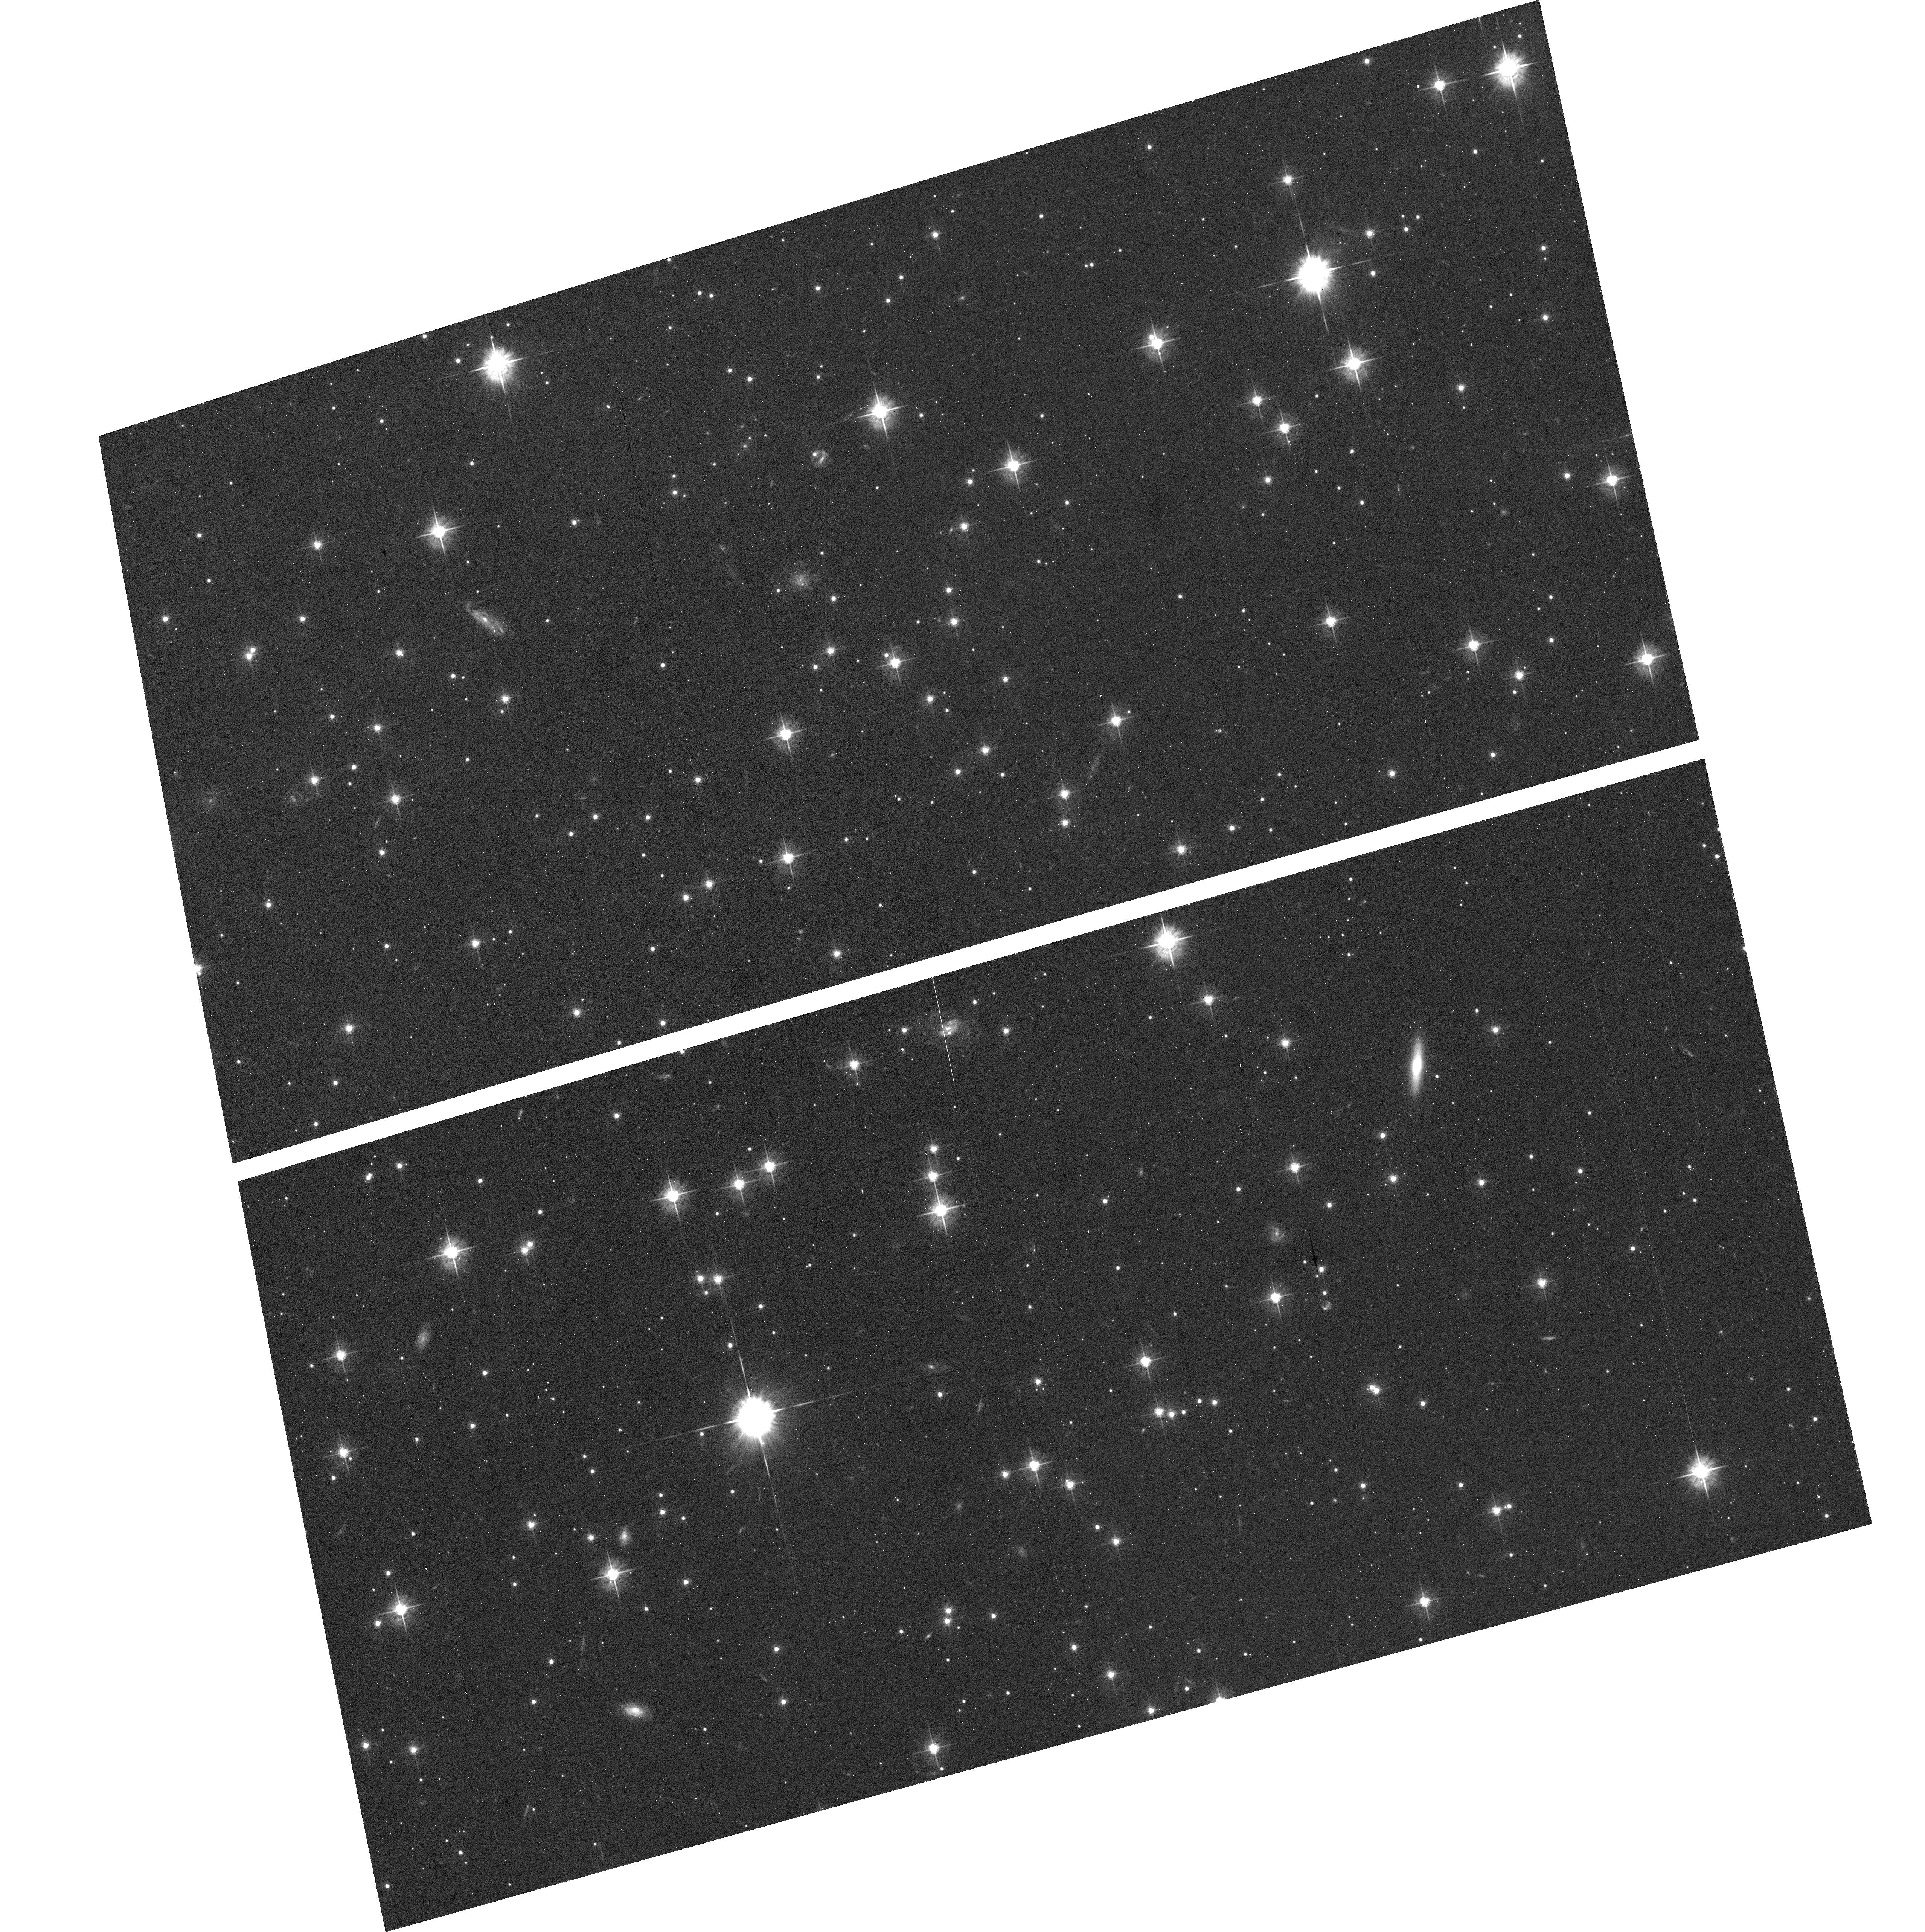
Target: SN-1006. Instrument: ACS/WFC. Filter: F555W. Exposure: 42 min. Observation ID: hst_10098_10_acs_wfc_f555w_j8yw10

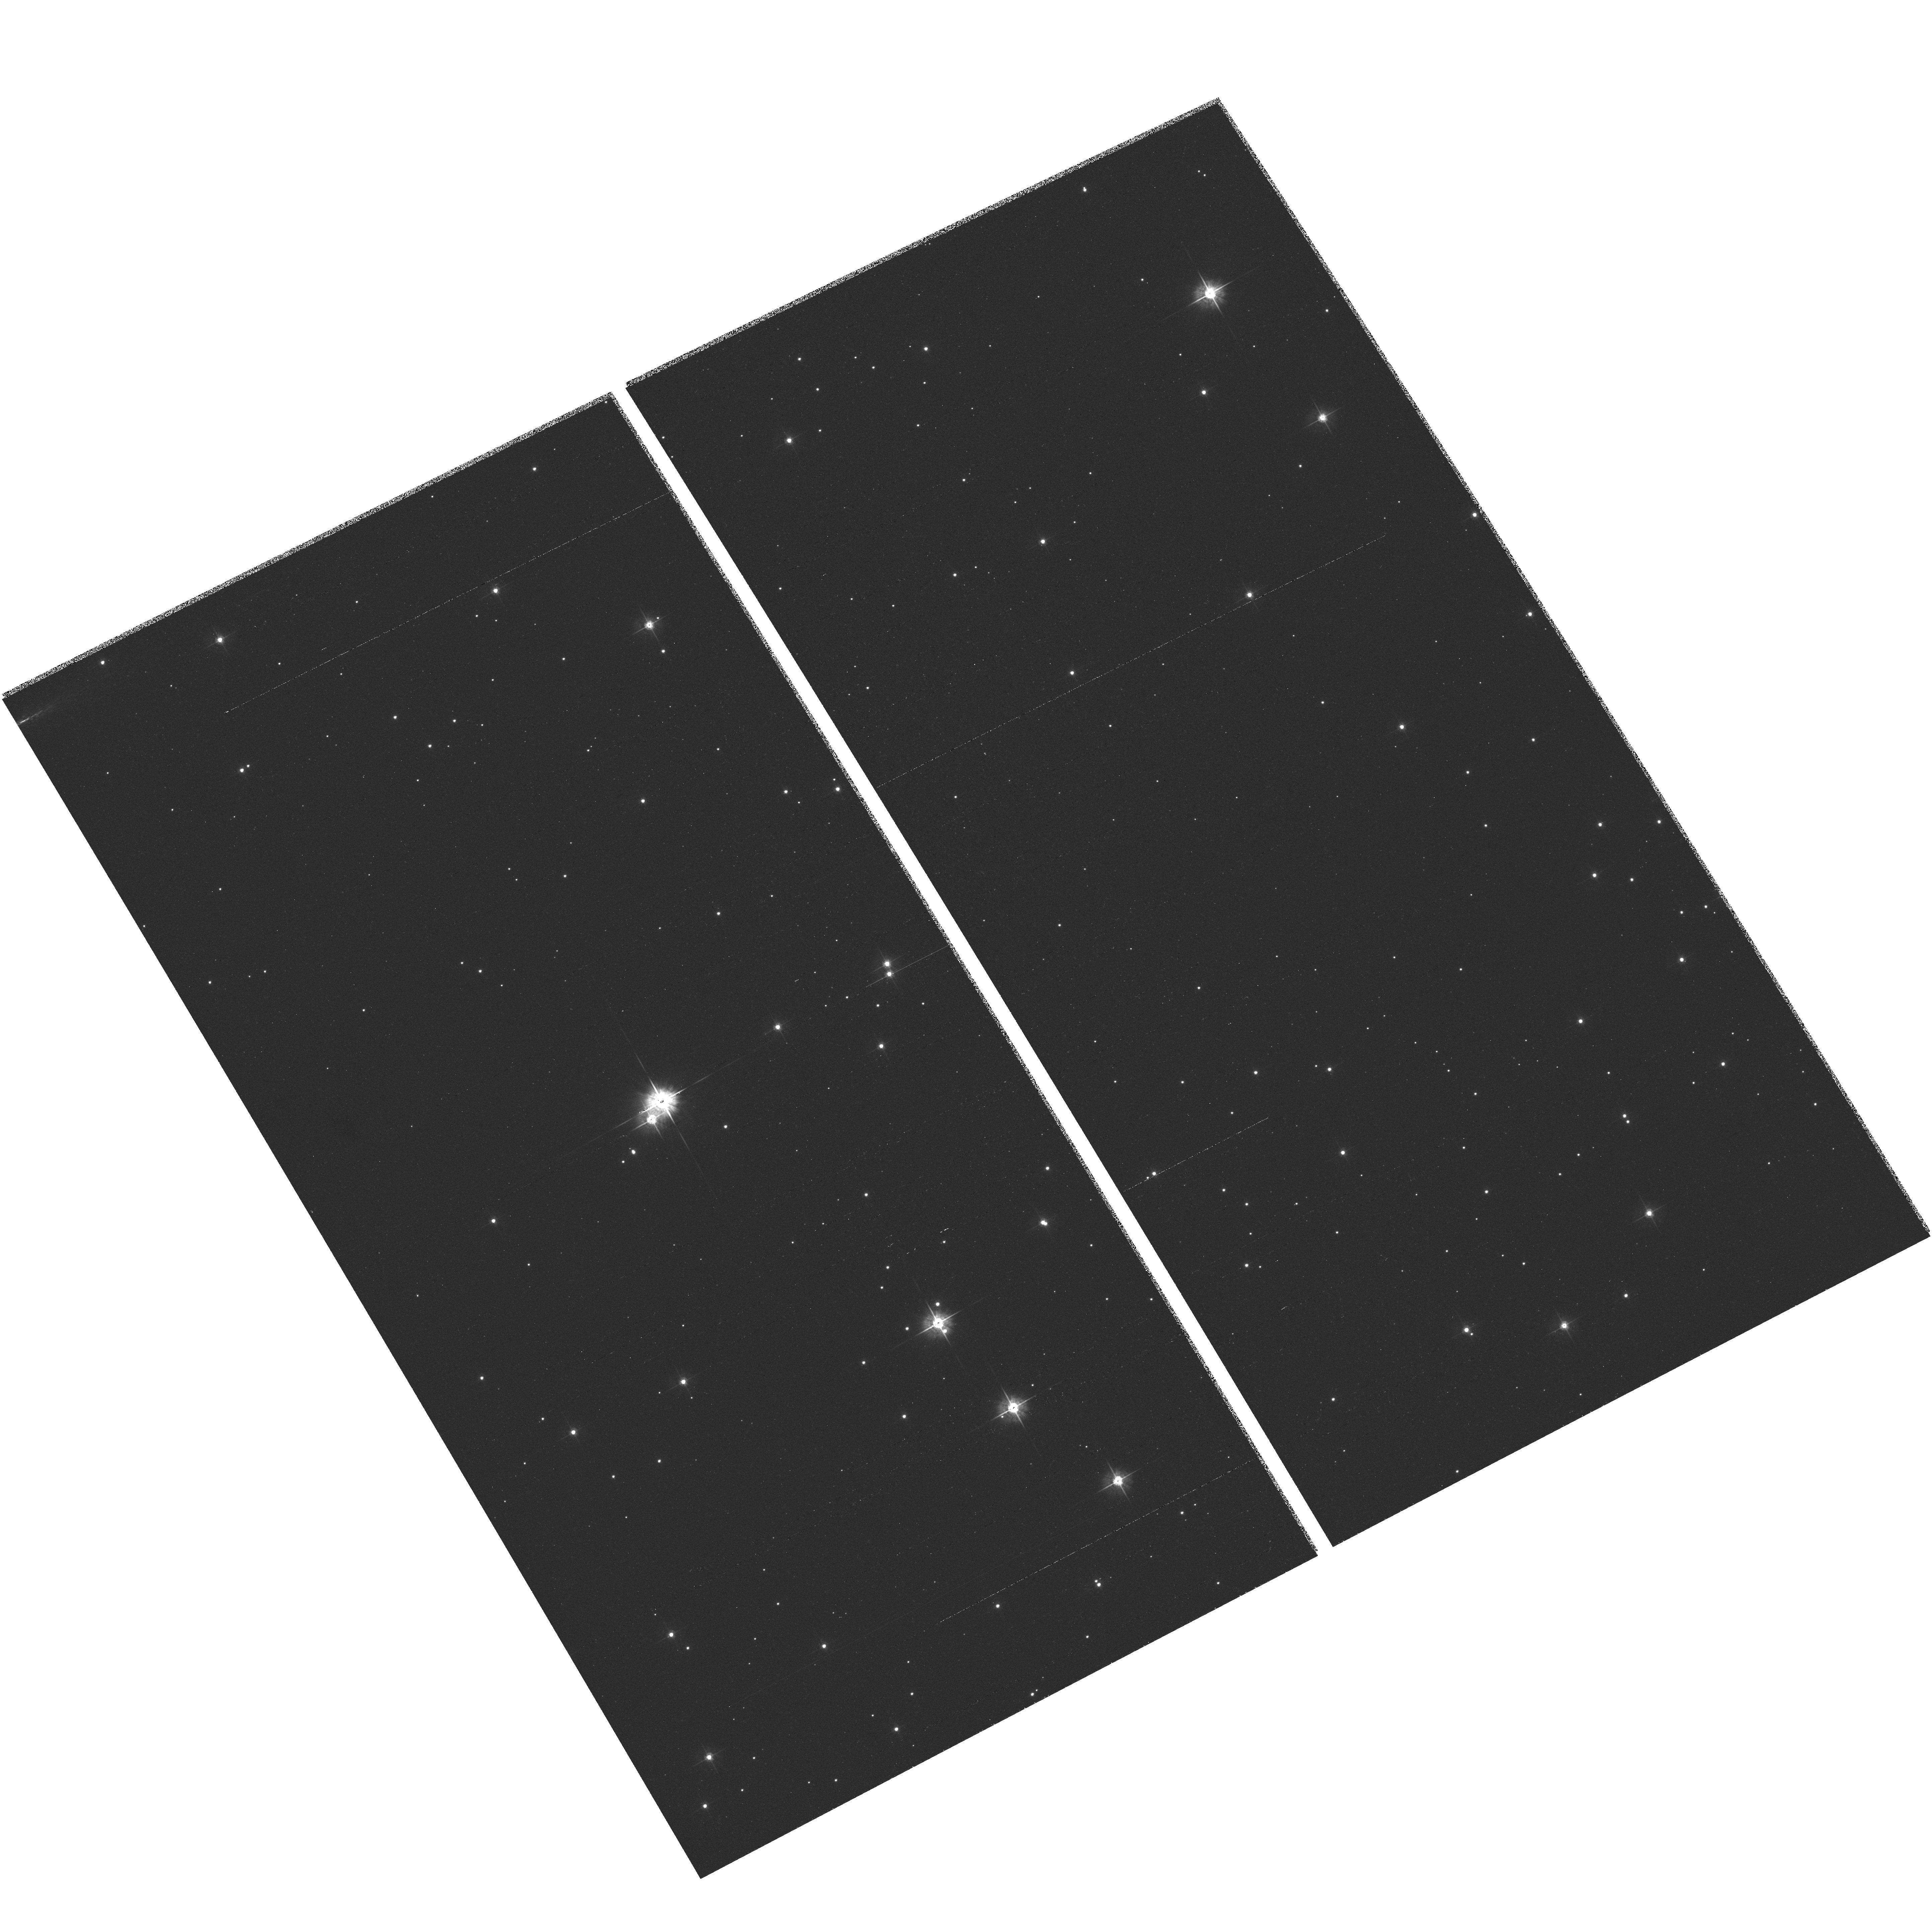
Target: SN-1572A-ACS. Instrument: ACS/WFC. Filter: F555W. Exposure: 25 min. Observation ID: hst_10098_08_acs_wfc_f555w_j8yw08

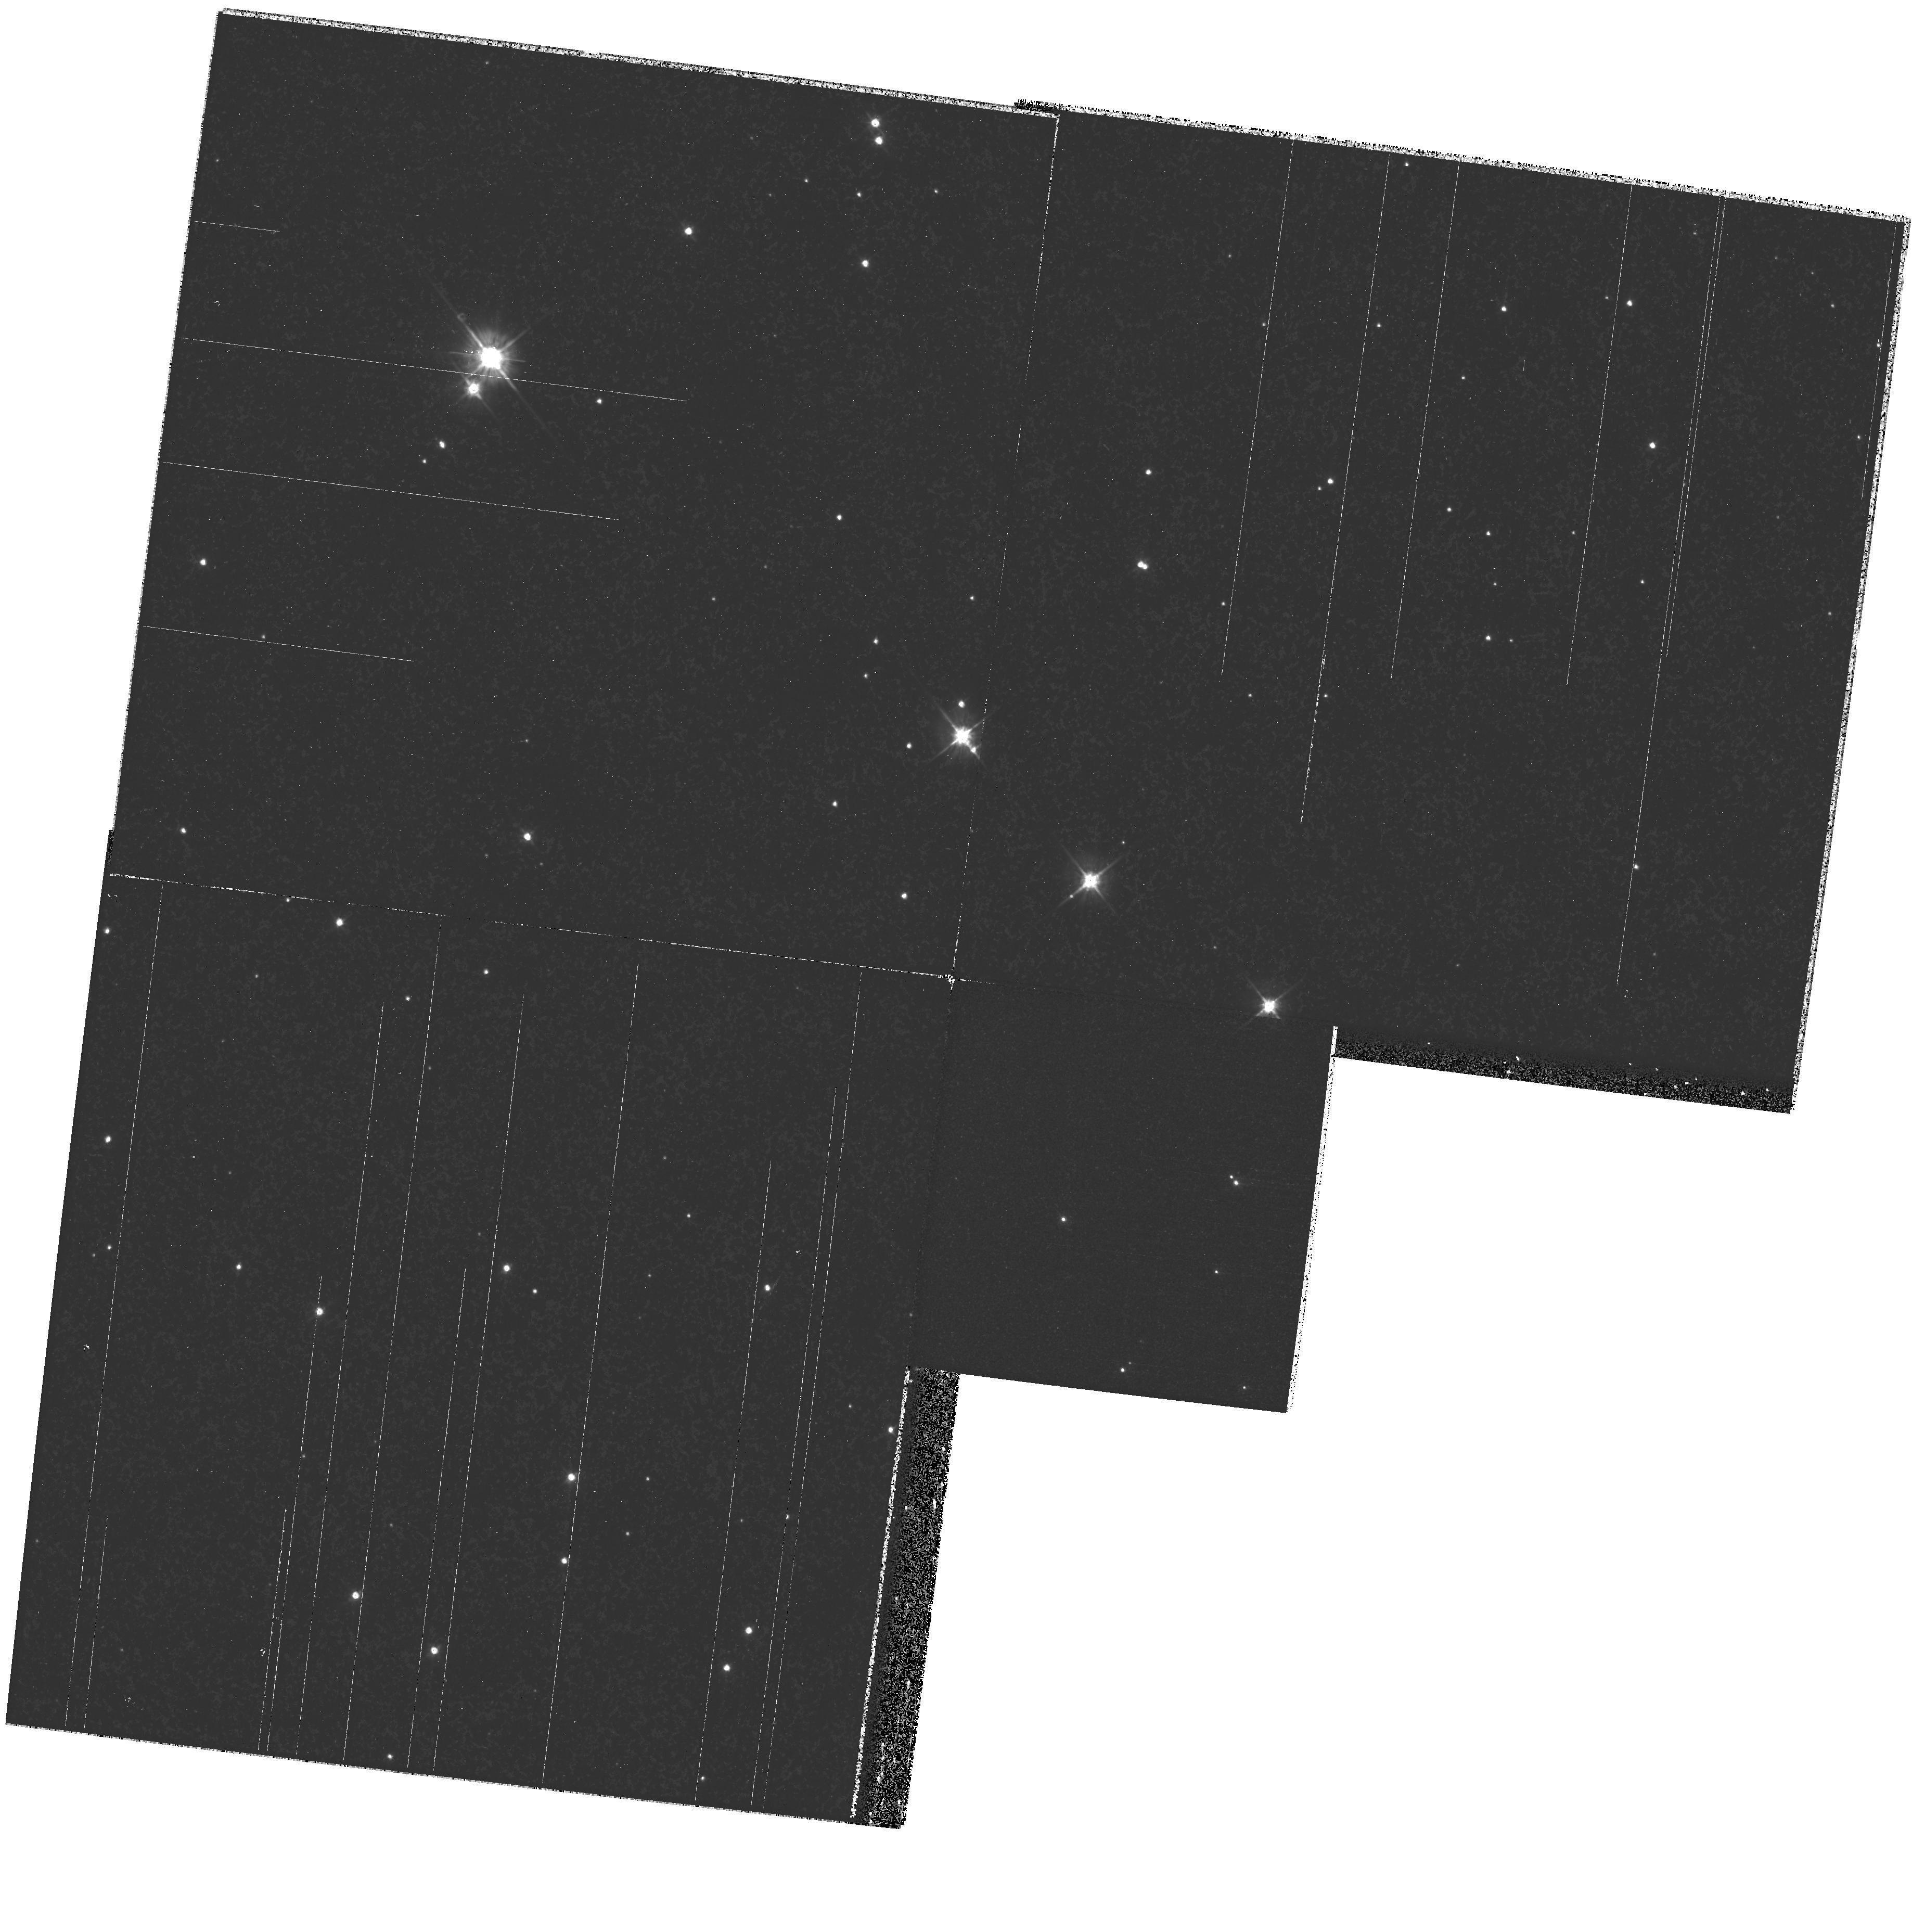
Target: SN-1572A-WFPC2. Instrument: WFPC2/PC. Filter: F555W. Exposure: 35 min. Observation ID: hst_10098_06_wfpc2_pc_f555w_u8yw06

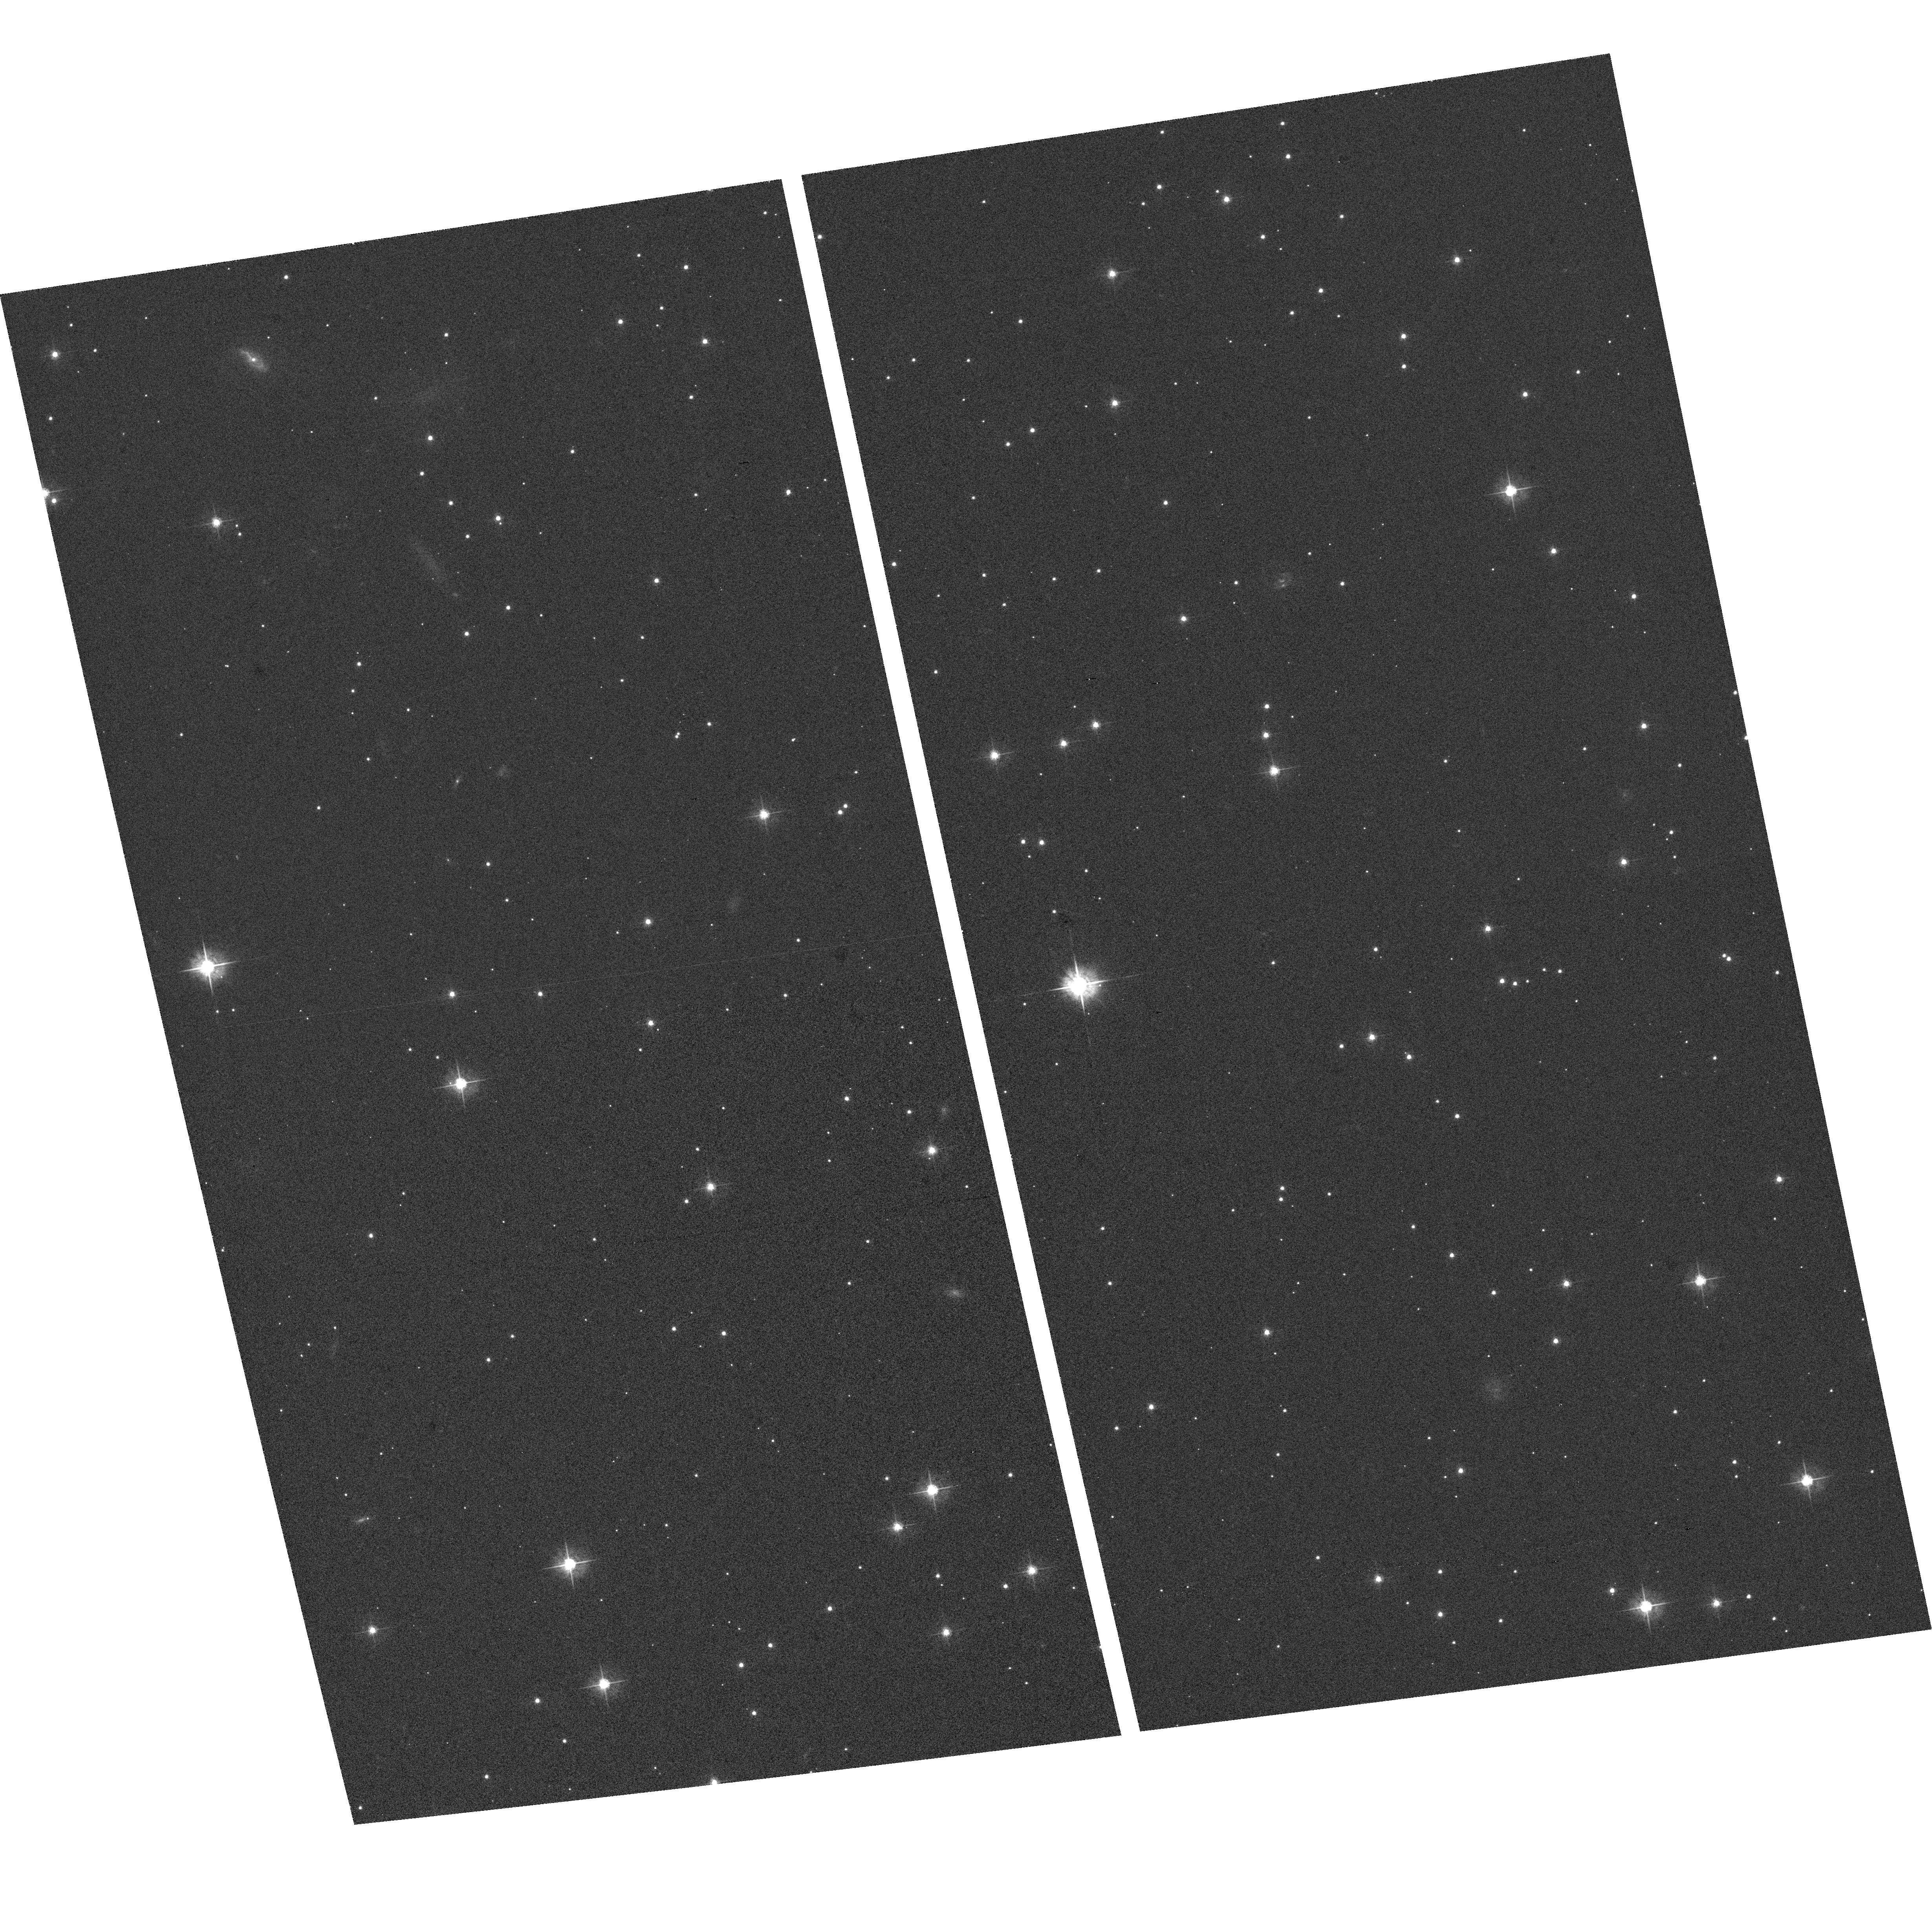
Target: SN-1006. Instrument: ACS/WFC. Filter: F555W. Exposure: 4 min. Observation ID: hst_10098_09_acs_wfc_f555w_j8yw09

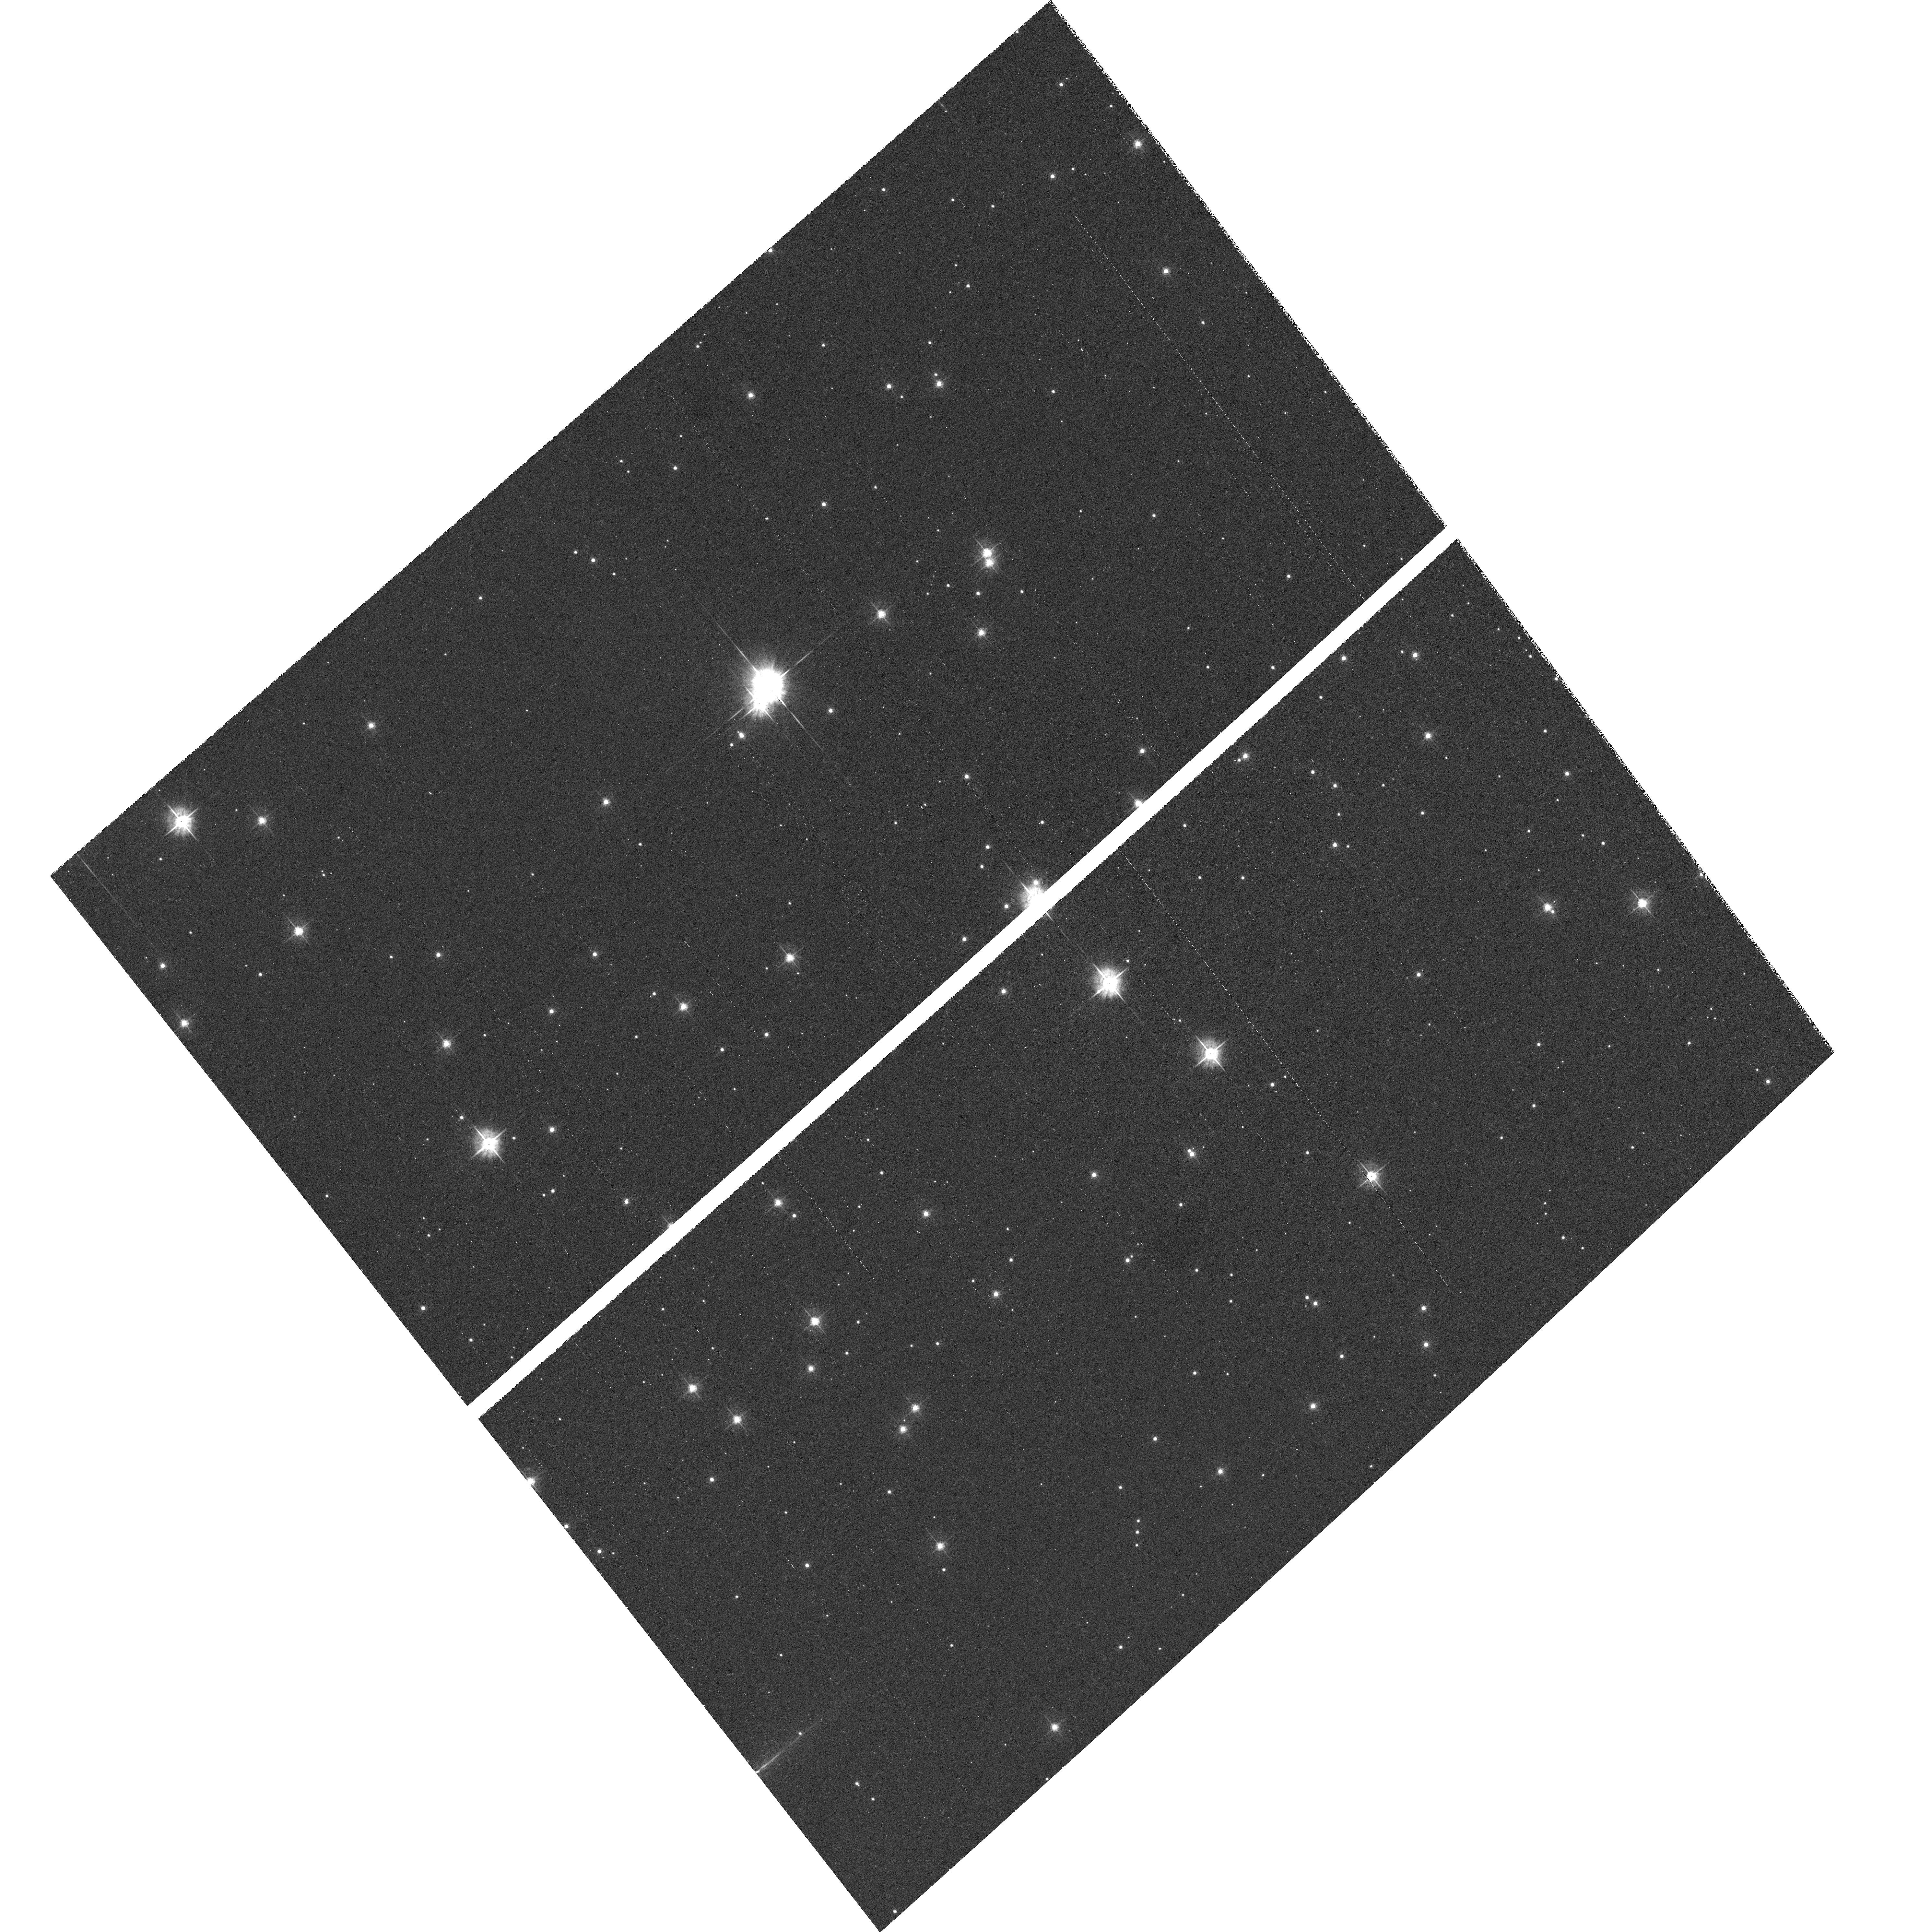
Target: SN-1572A-ACS. Instrument: ACS/WFC. Filter: F555W. Exposure: 25 min. Observation ID: hst_10098_07_acs_wfc_f555w_j8yw07

Probing the nature of Type Ia SNe through HST astrometry (PI: Ruiz-Lapuente, Pilar)

Type Ia supernovae are of key importance in cosmology. Empirical relations allow their use as cosmological standard candles. The generally accepted picture is that the exploding star is a C+O white dwarf which accretes matter from a companion in a binary system. However, the nature of the companion is still unknown. It could either be another WD, or be a giant, subgiant, or main-sequence star. Calculations have shown that it is possible to distinguish among those possibilities by the effect that the supernova explosion has on the companion star. We propose to identify the companion star of the two historical well-known SNeIa through ACS imaging of the targets complemented by WFPC2 observations. A radial-velocity study of the stars in those two Galactic SNeIa has been done from ground-based facilities. To obtain the full motion vector of those stars, we plan to use ACS for high-resolution astrometry in two different epochs. That should allow to detect motion imparted during the explosion in the d ir ection perpendicular to the line of sight, down to a level of a few milliarcsecs/yr.